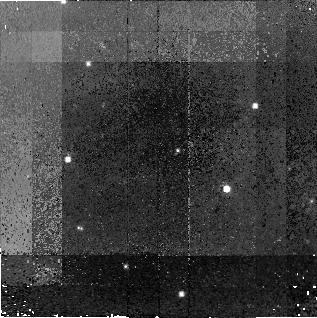
Target: CASA-CCO. Instrument: NICMOS/NIC2. Filter: F110W. Exposure: 1.4 h. Observation ID: n8pq51030

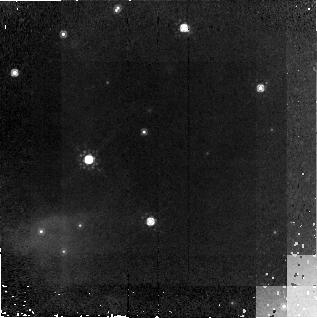
Target: CASA-CCO. Instrument: NICMOS/NIC2. Filter: F160W. Exposure: 1.4 h. Observation ID: n8pq02030

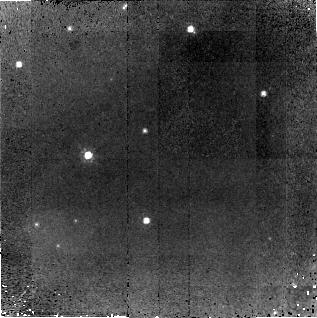
Target: CASA-CCO. Instrument: NICMOS/NIC2. Filter: F110W. Exposure: 1.4 h. Observation ID: n8pq01010

Whats The Point? Deep NICMOS Imaging of the Central X-ray Point Source in Cas A (PI: Pavlov, George G.)

First-light Chandra X-ray Observatory images revealed an enigmatic central point source in Cas A, the Galaxy's youngest known supernova remnant (SN 1680). The object lies within 7 arcsec of the remnant's expansion center and is presumably the remnant's neutron star with unusual properties. Deep Cycle 9 STIS observations and Keck's near-IR imaging detected only one object within the Chandra positional error circle, and this appears to be a foreground star. These optical and NIR upper limits already prove that the X-ray source cannot be a field star, an AGN, an ordinary pulsar, or an X-ray binary with any known type of optical companion. A likely possibility is that it is a very young magnetar that will evolve into an Anomalous X-ray Pulsar or a Soft Gamma-ray Repeater. Due to the high extinction to Cas A, deep NICMOS imaging offers the best way to search for a counterpart. Here we propose obtaining NIC2 H band images which will go to H=25.7 -- almost 6 mags deeper than the previous searches and about 2 mags deeper than is realistically possible with Keck or Subaru. The high-resolution capability of NIC2 will also limit potential source confusion in this galactic plane region. We will obtain matching J images (to 27.2 mag) to provide color information on the candidate objects. These ultra-deep NICMOS images will either detect the counterpart and hence determine its nature, or place severe constraints on the properties of the point source.